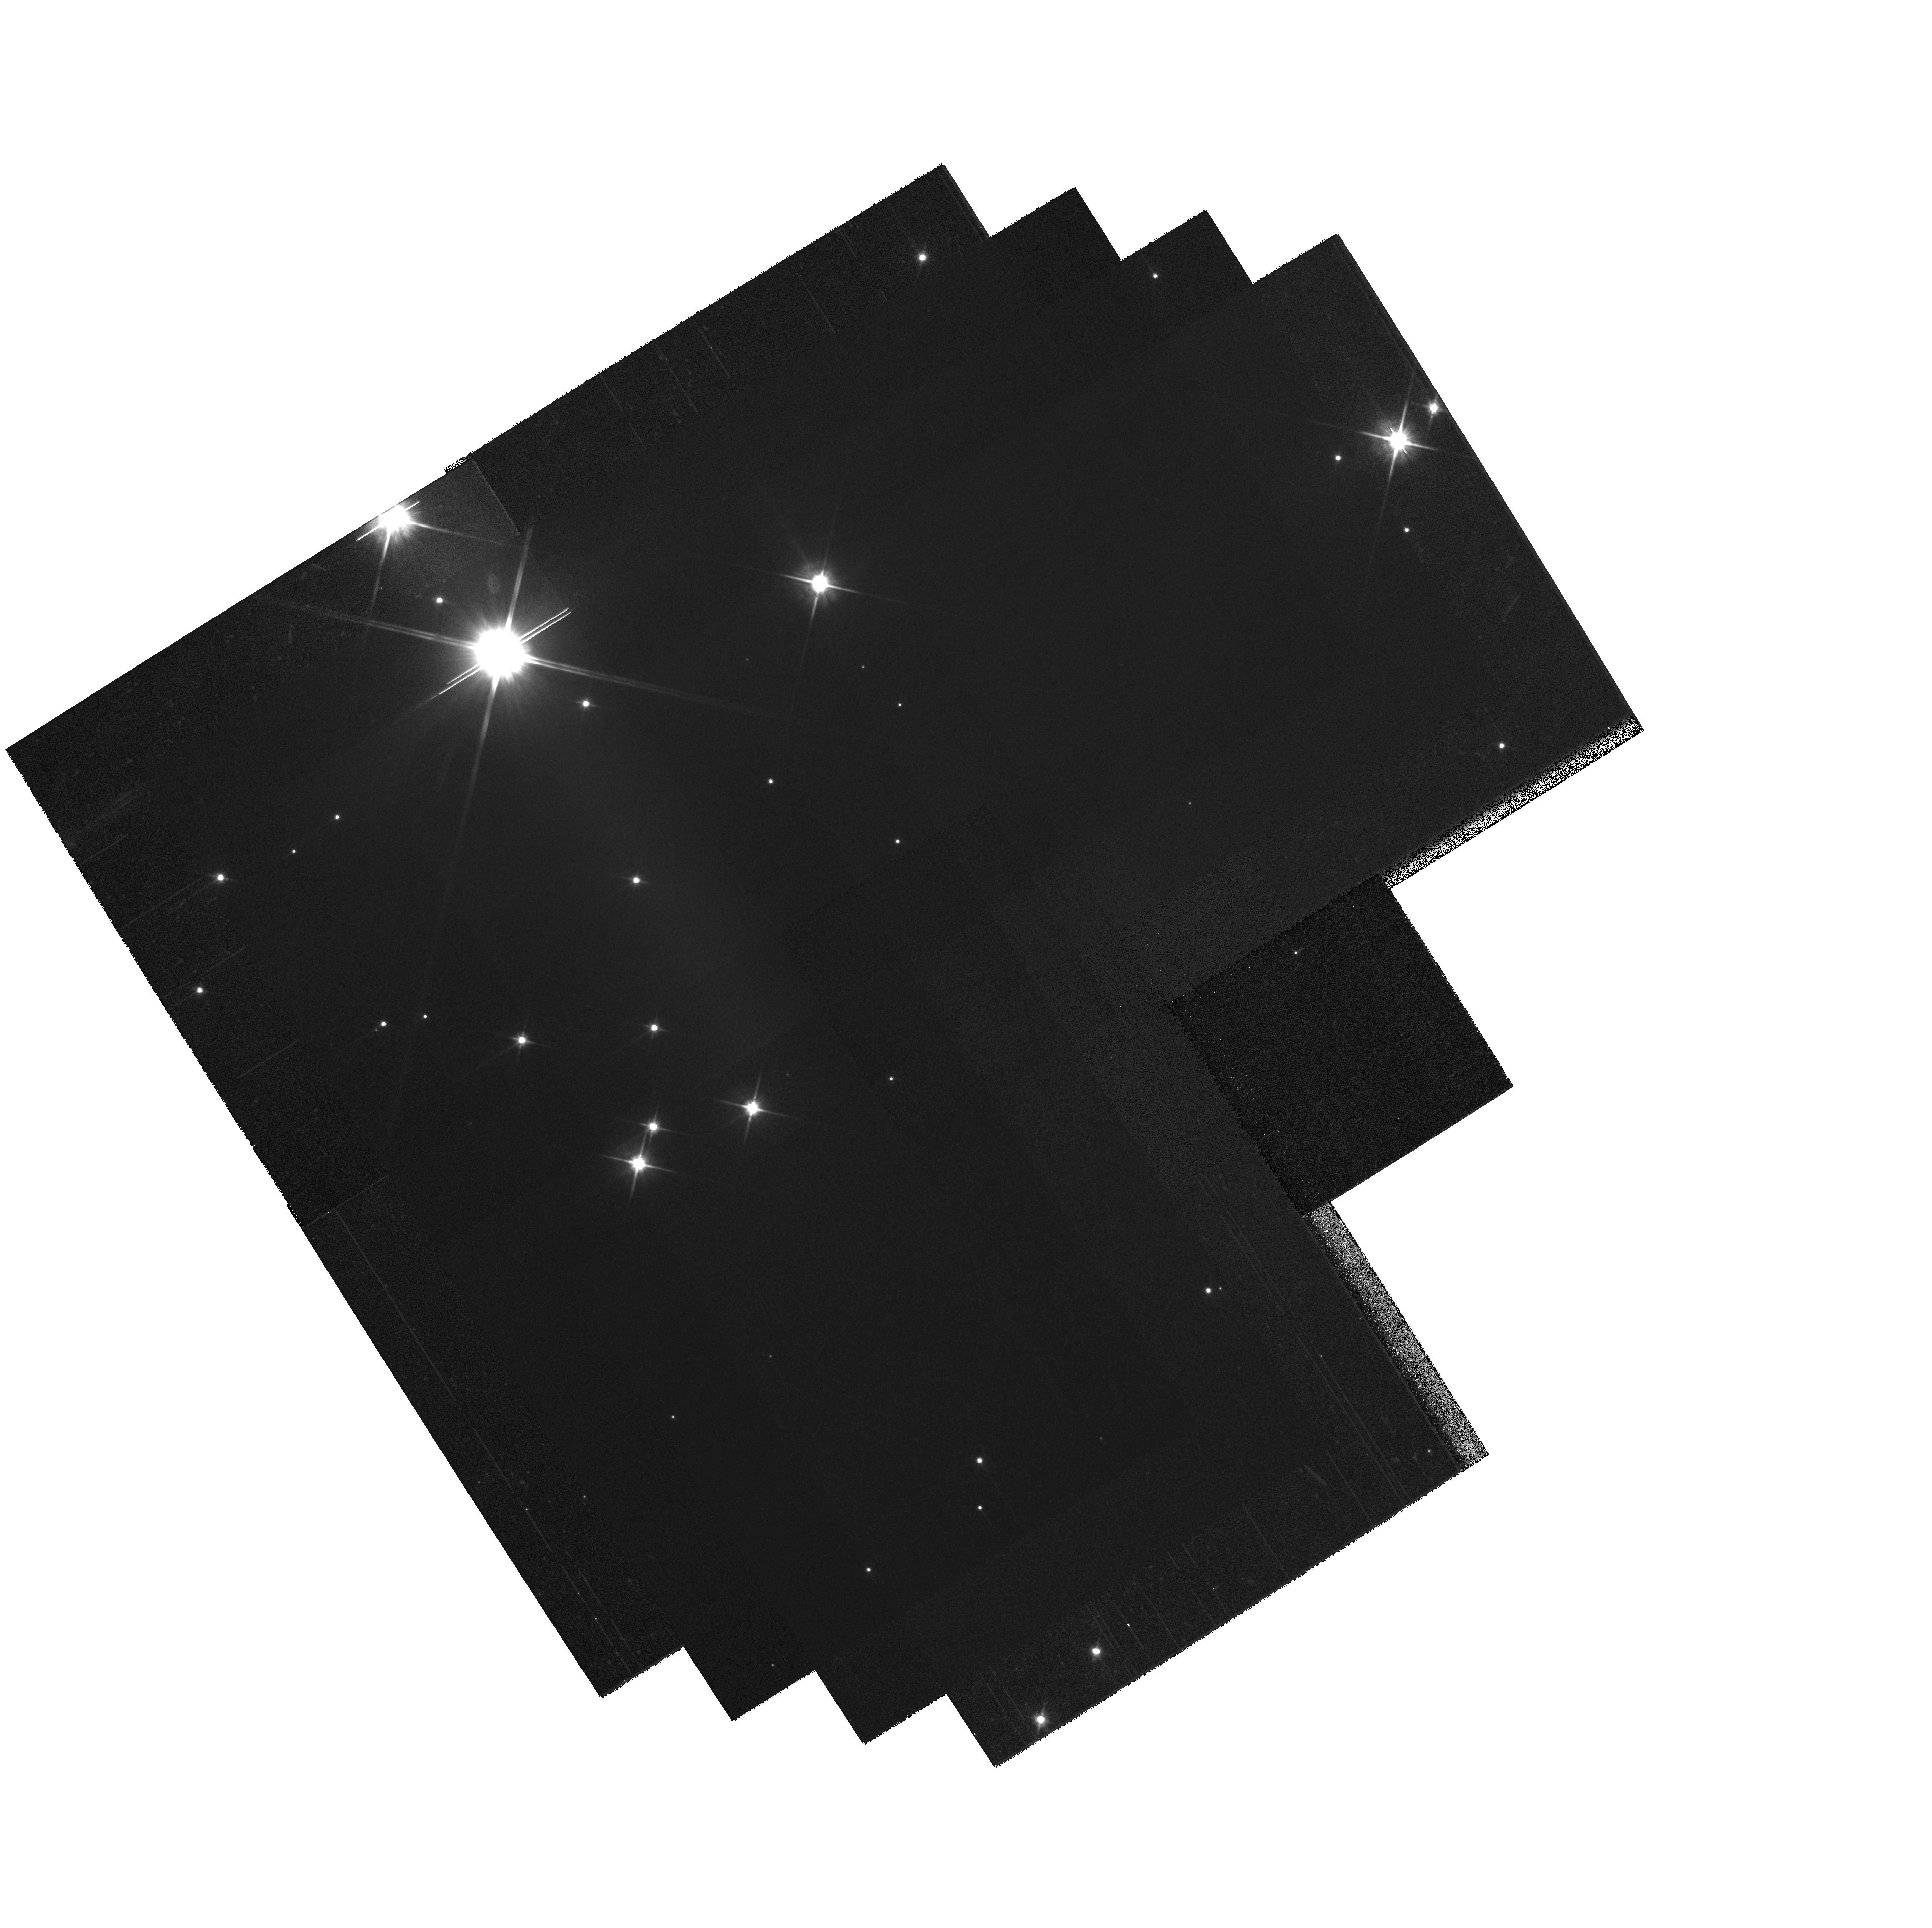
Target: IC348-26. Instrument: WFPC2/PC. Filter: F814W. Exposure: 5 min. Observation ID: hst_11544_26_wfpc2_pc_f814w_ub0k26

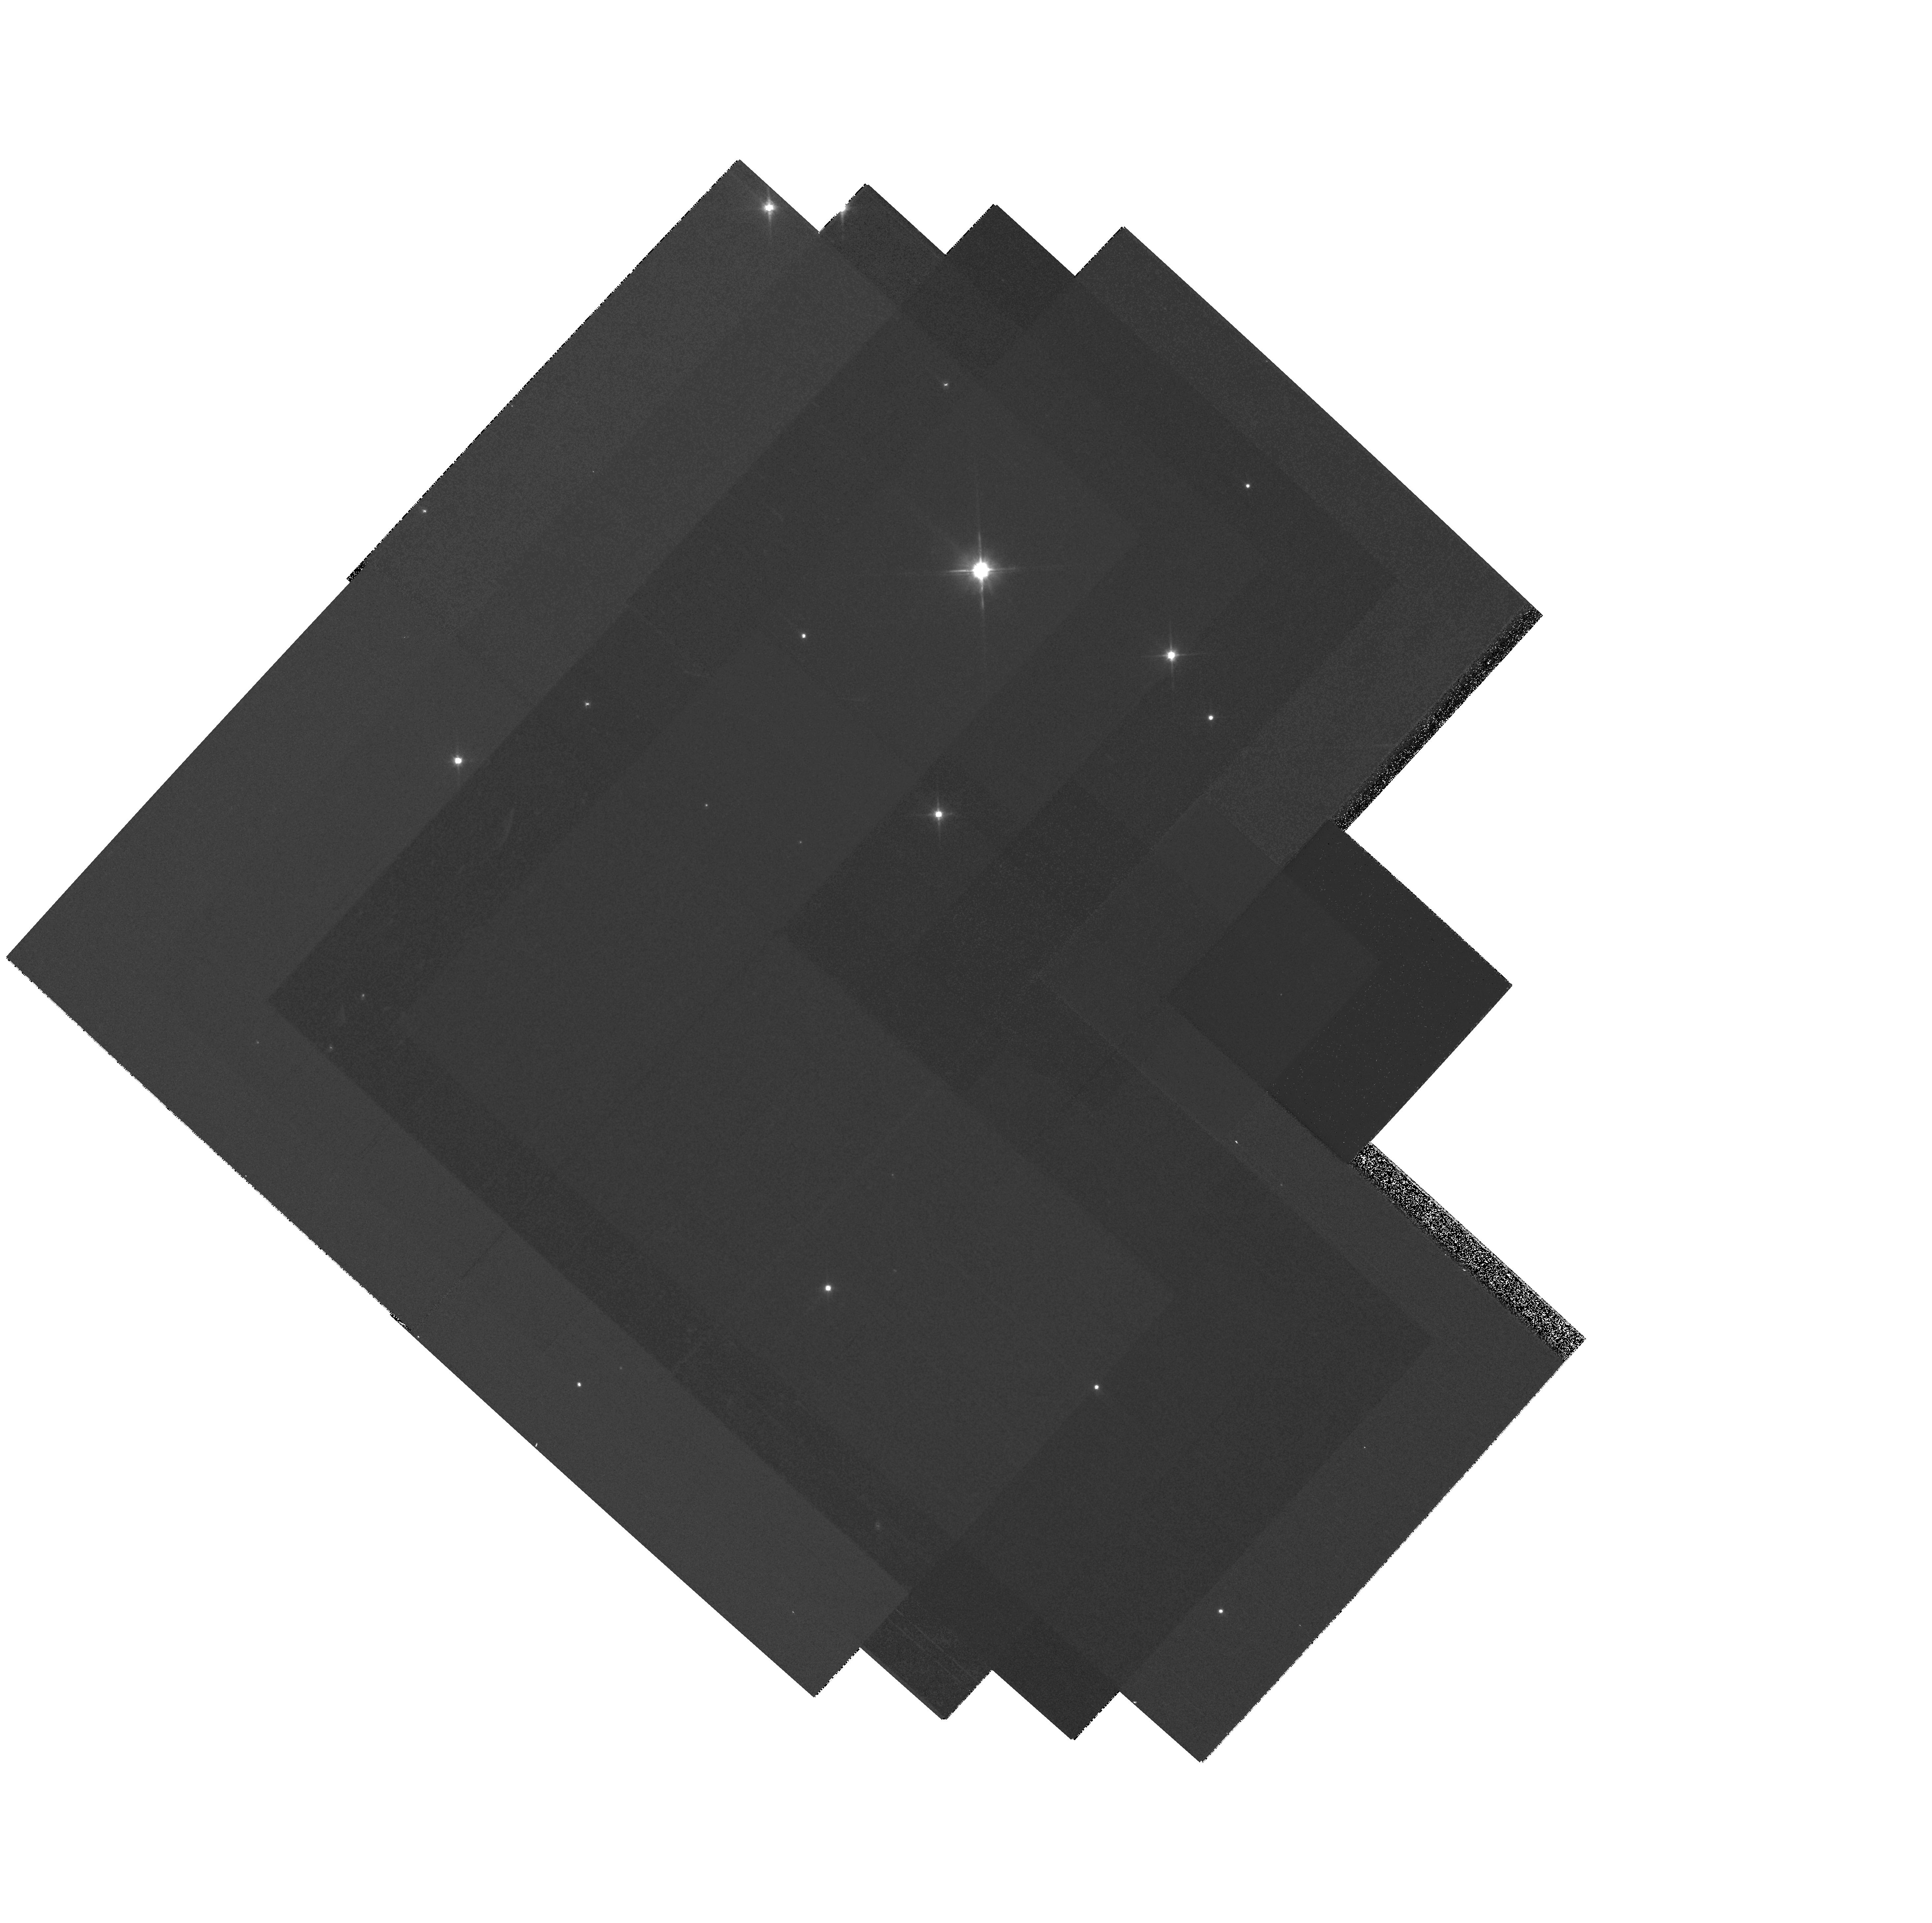
Target: IC348-10. Instrument: WFPC2/PC. Filter: F814W. Exposure: 5 min. Observation ID: hst_11544_10_wfpc2_pc_f814w_ub0k10

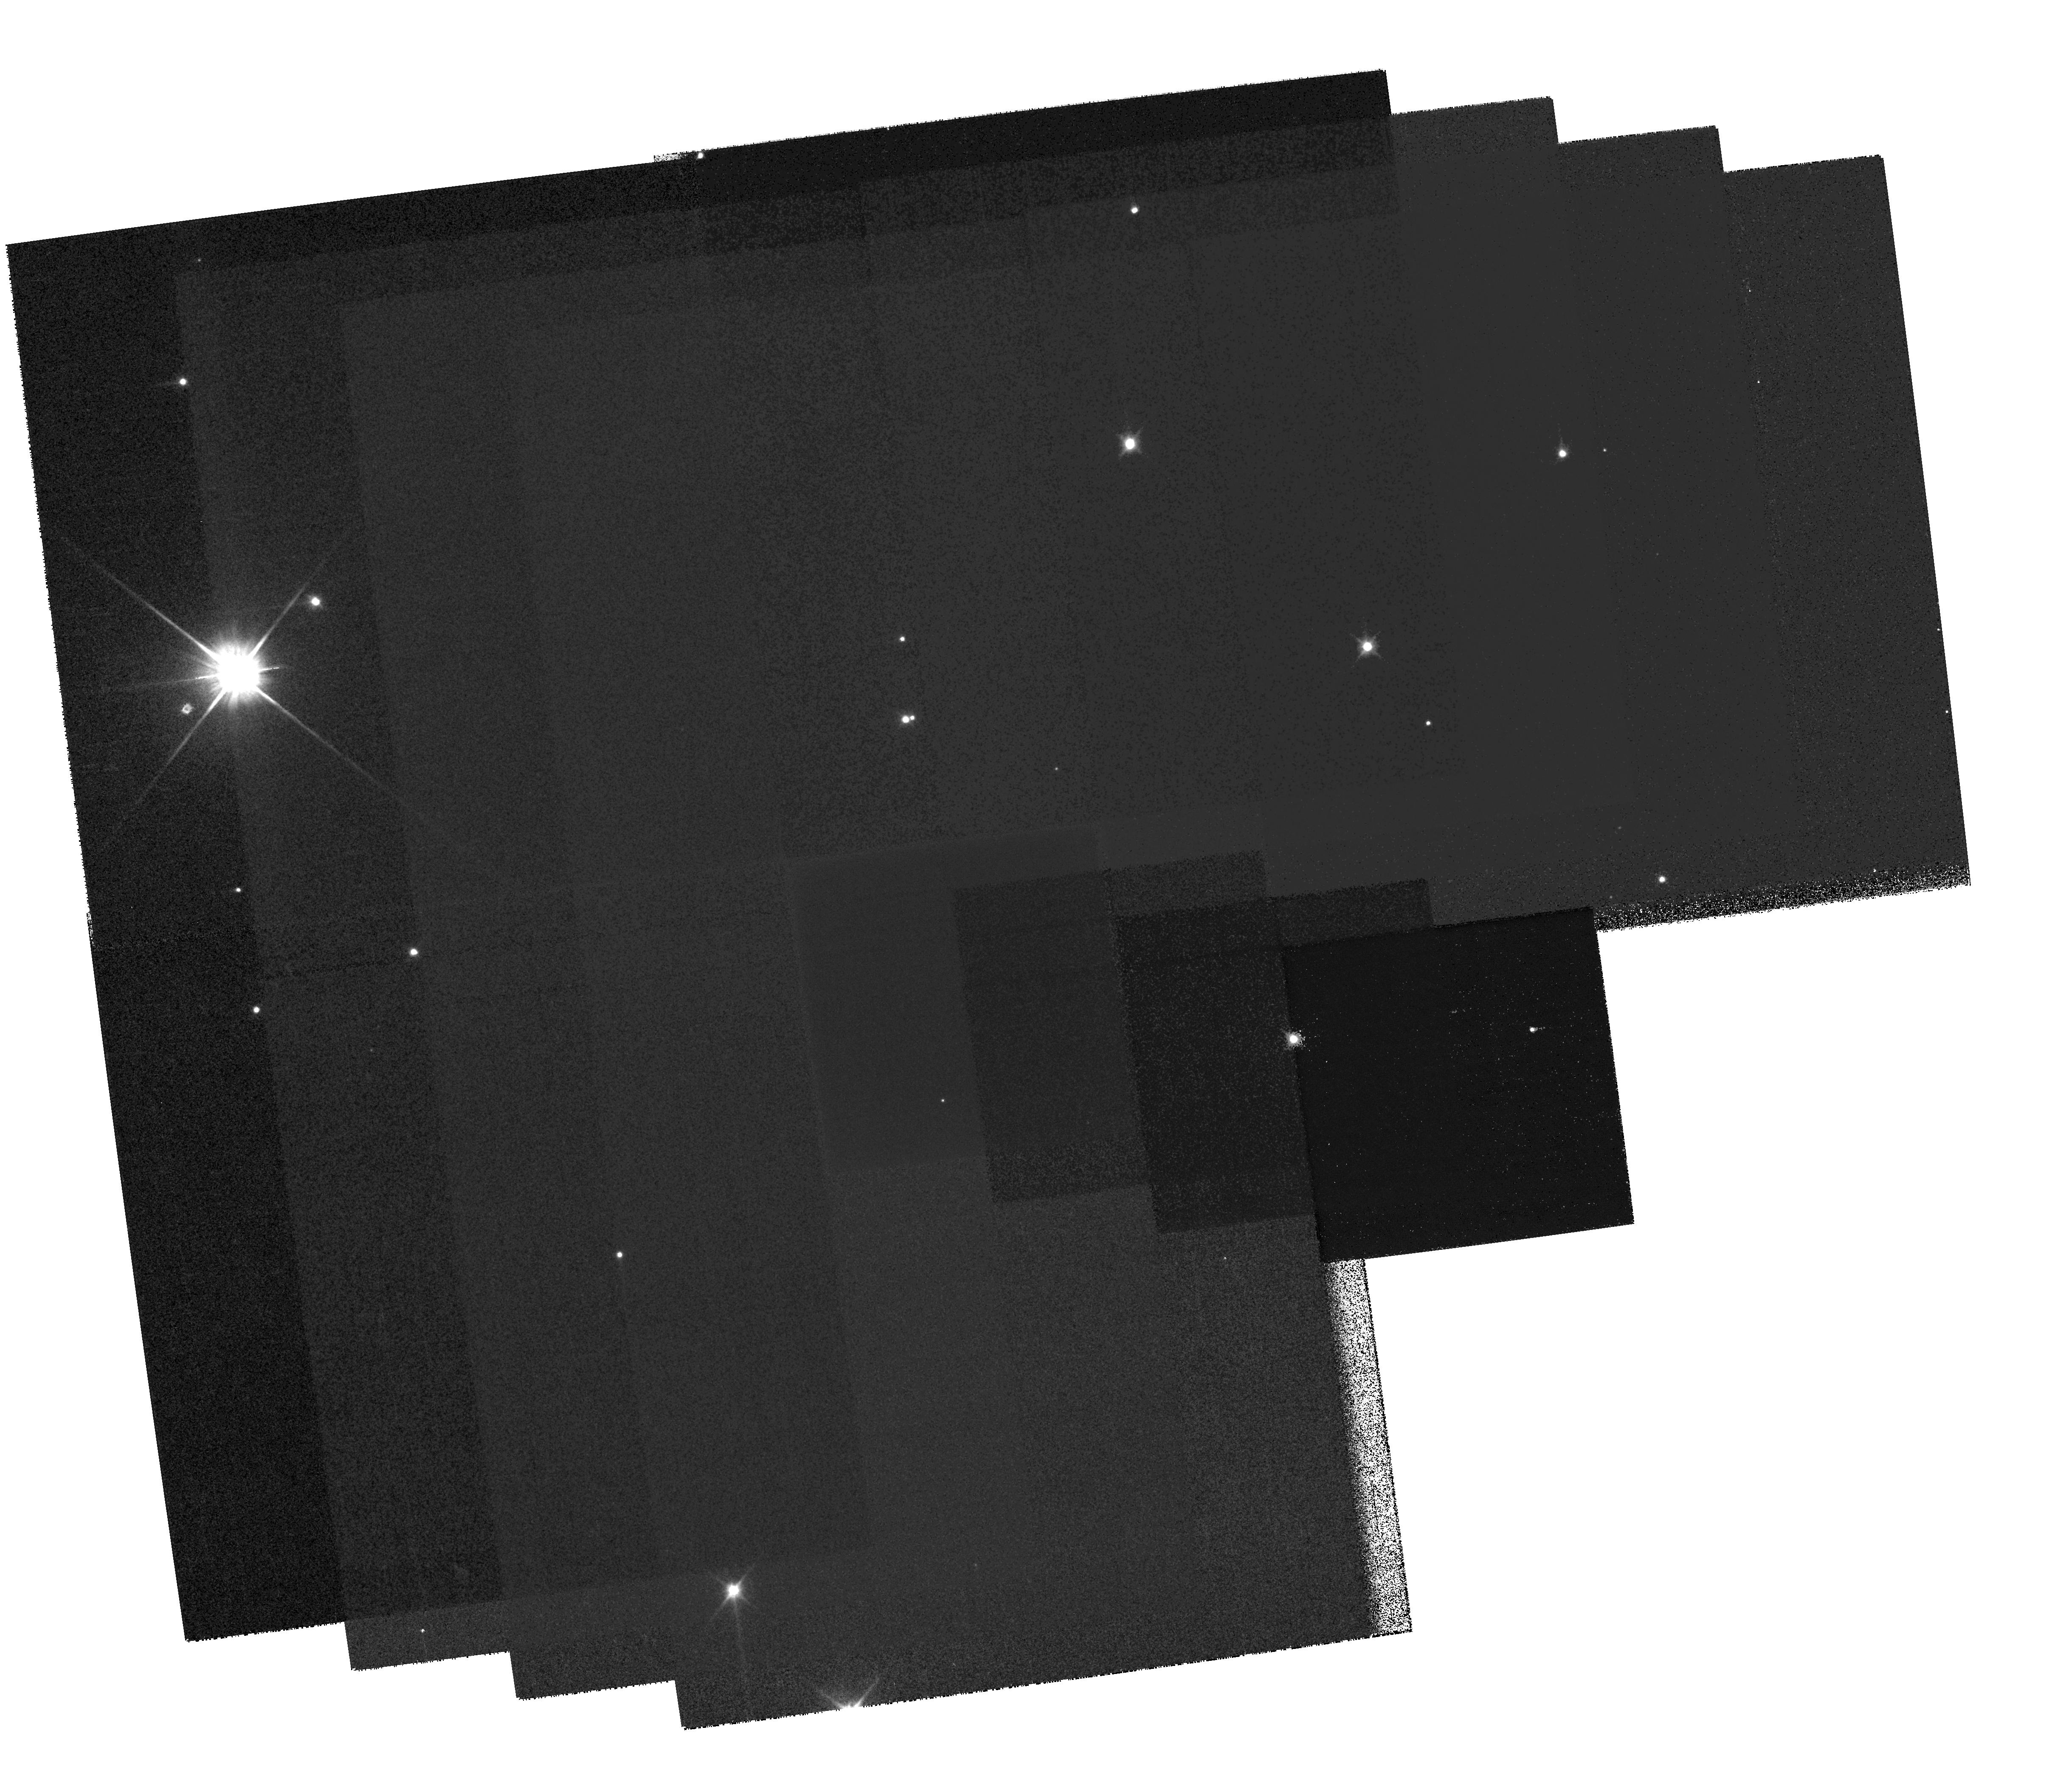
Target: IC348-16. Instrument: WFPC2/PC. Filter: F814W. Exposure: 5 min. Observation ID: hst_11544_16_wfpc2_pc_f814w_ub0k16

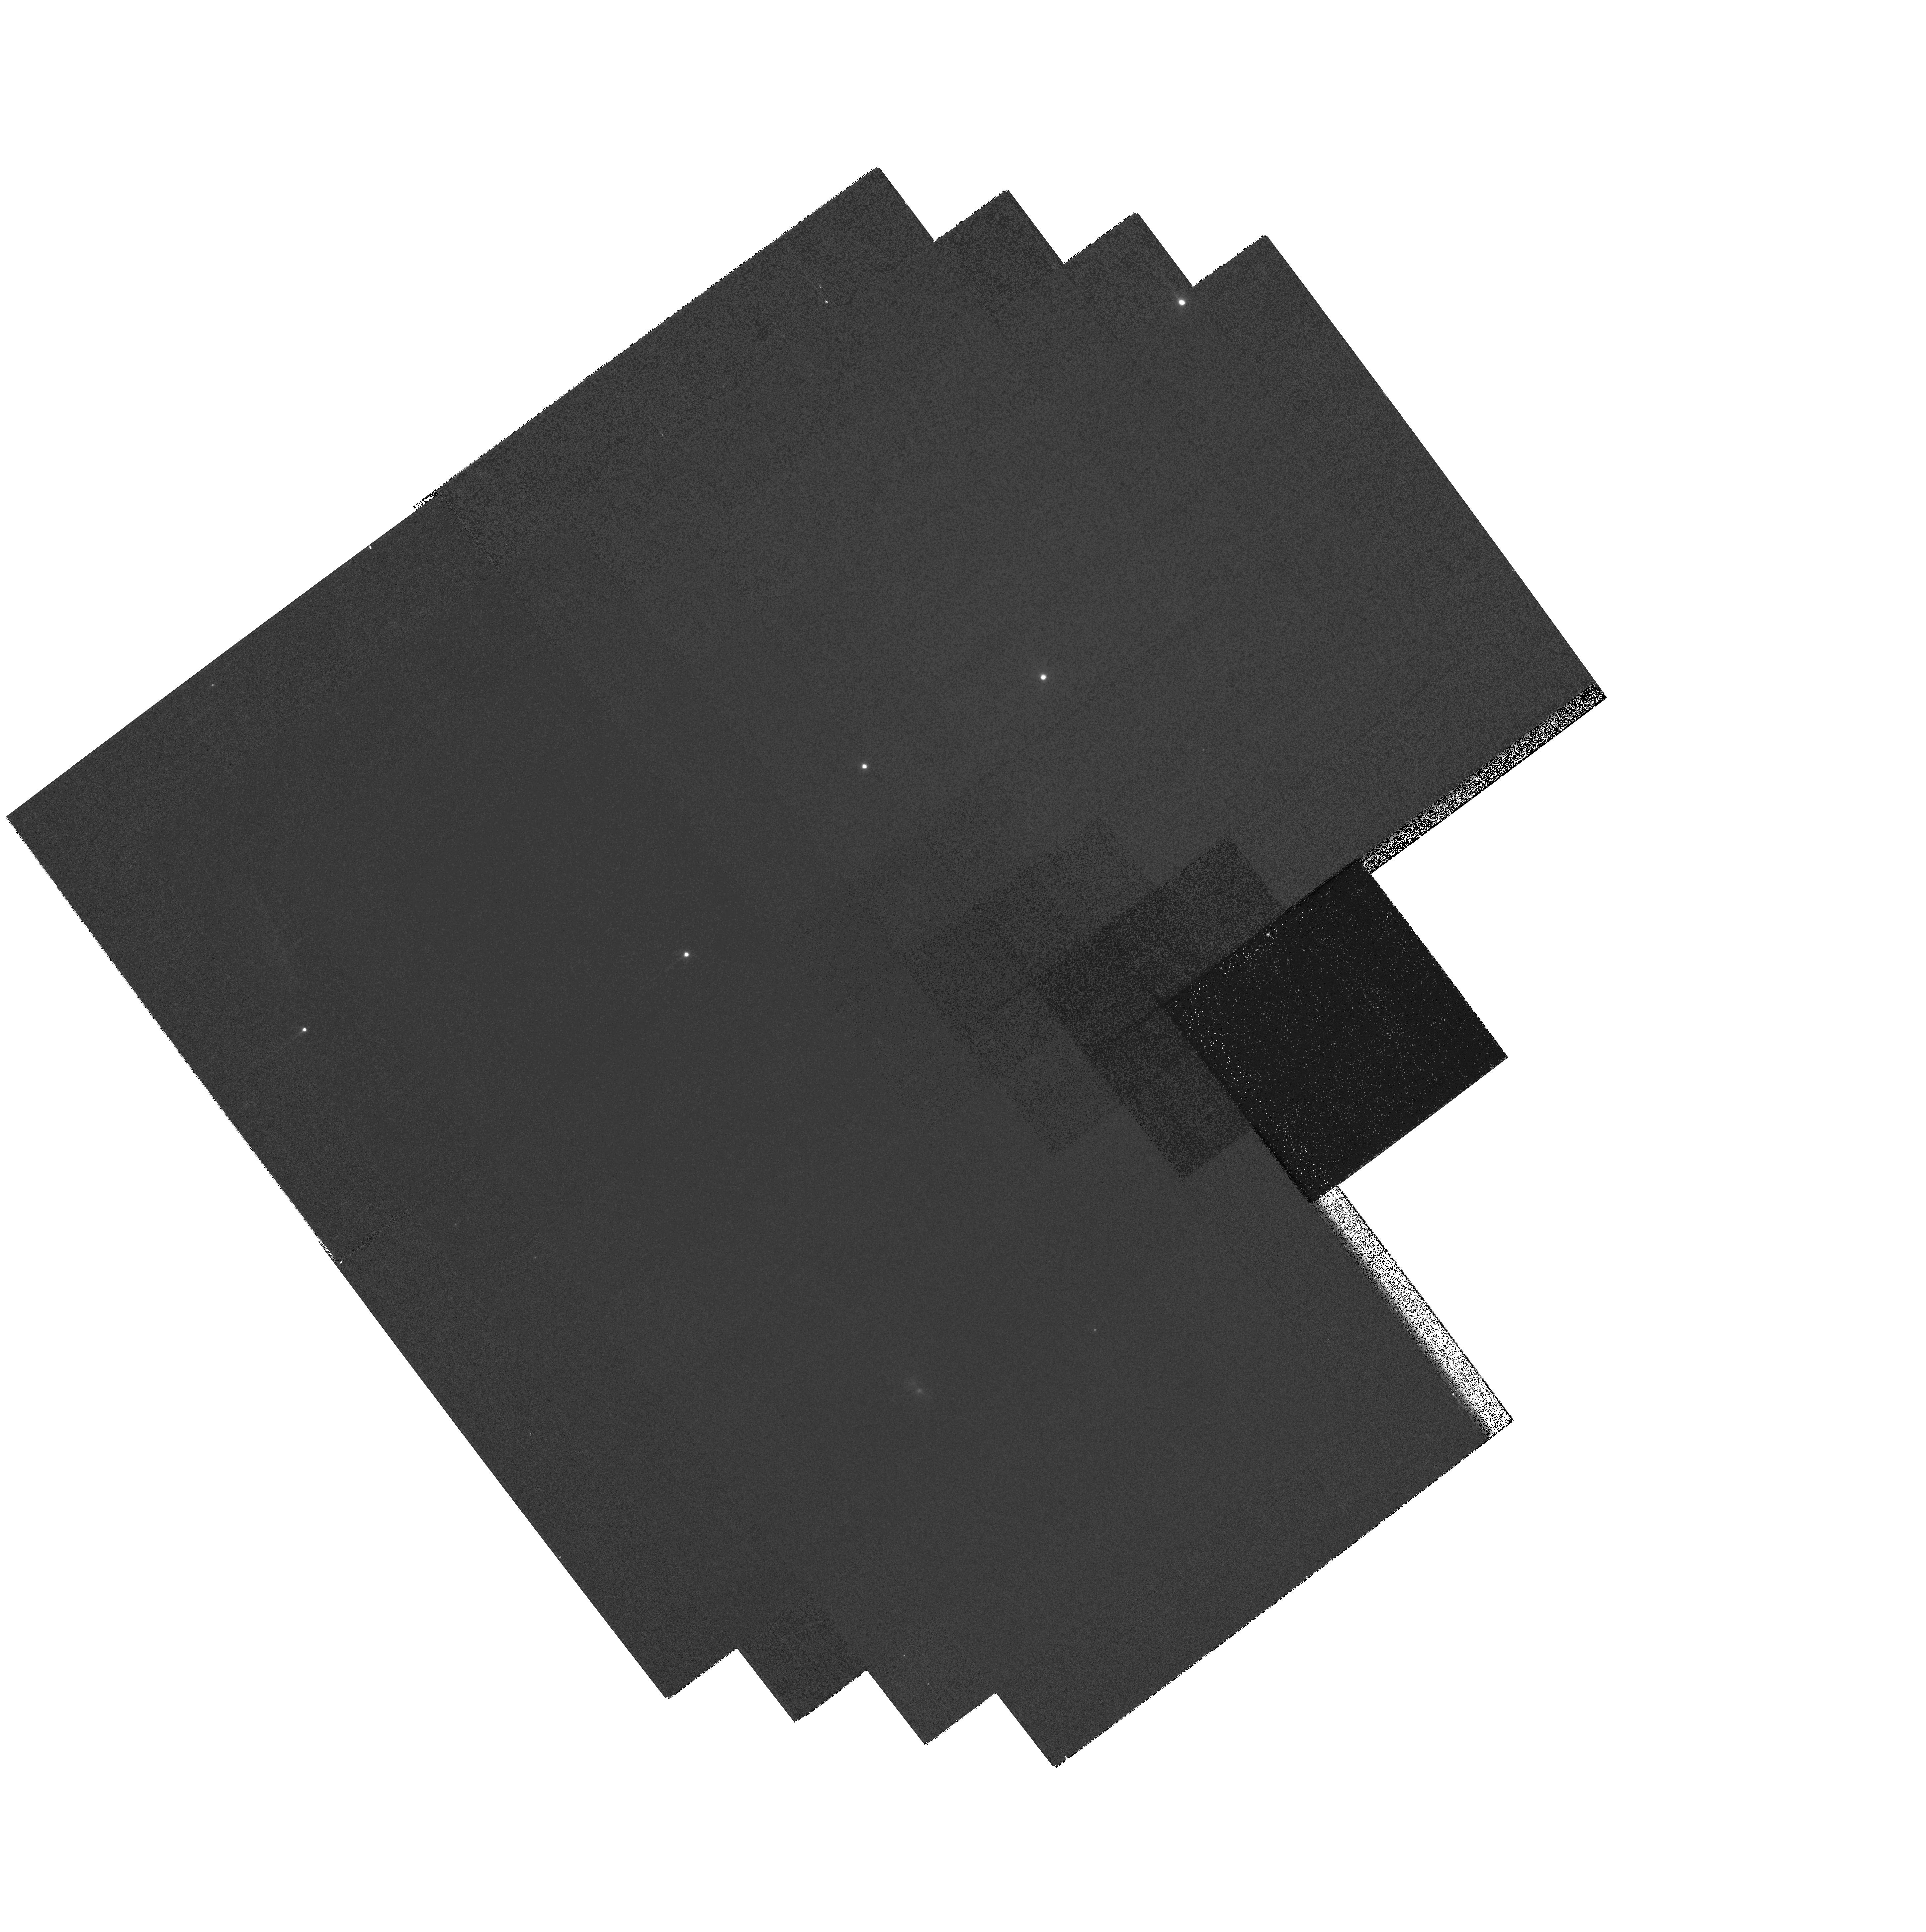
Target: IC348-18. Instrument: WFPC2/PC. Filter: F814W. Exposure: 5 min. Observation ID: hst_11544_18_wfpc2_pc_f814w_ub0k18

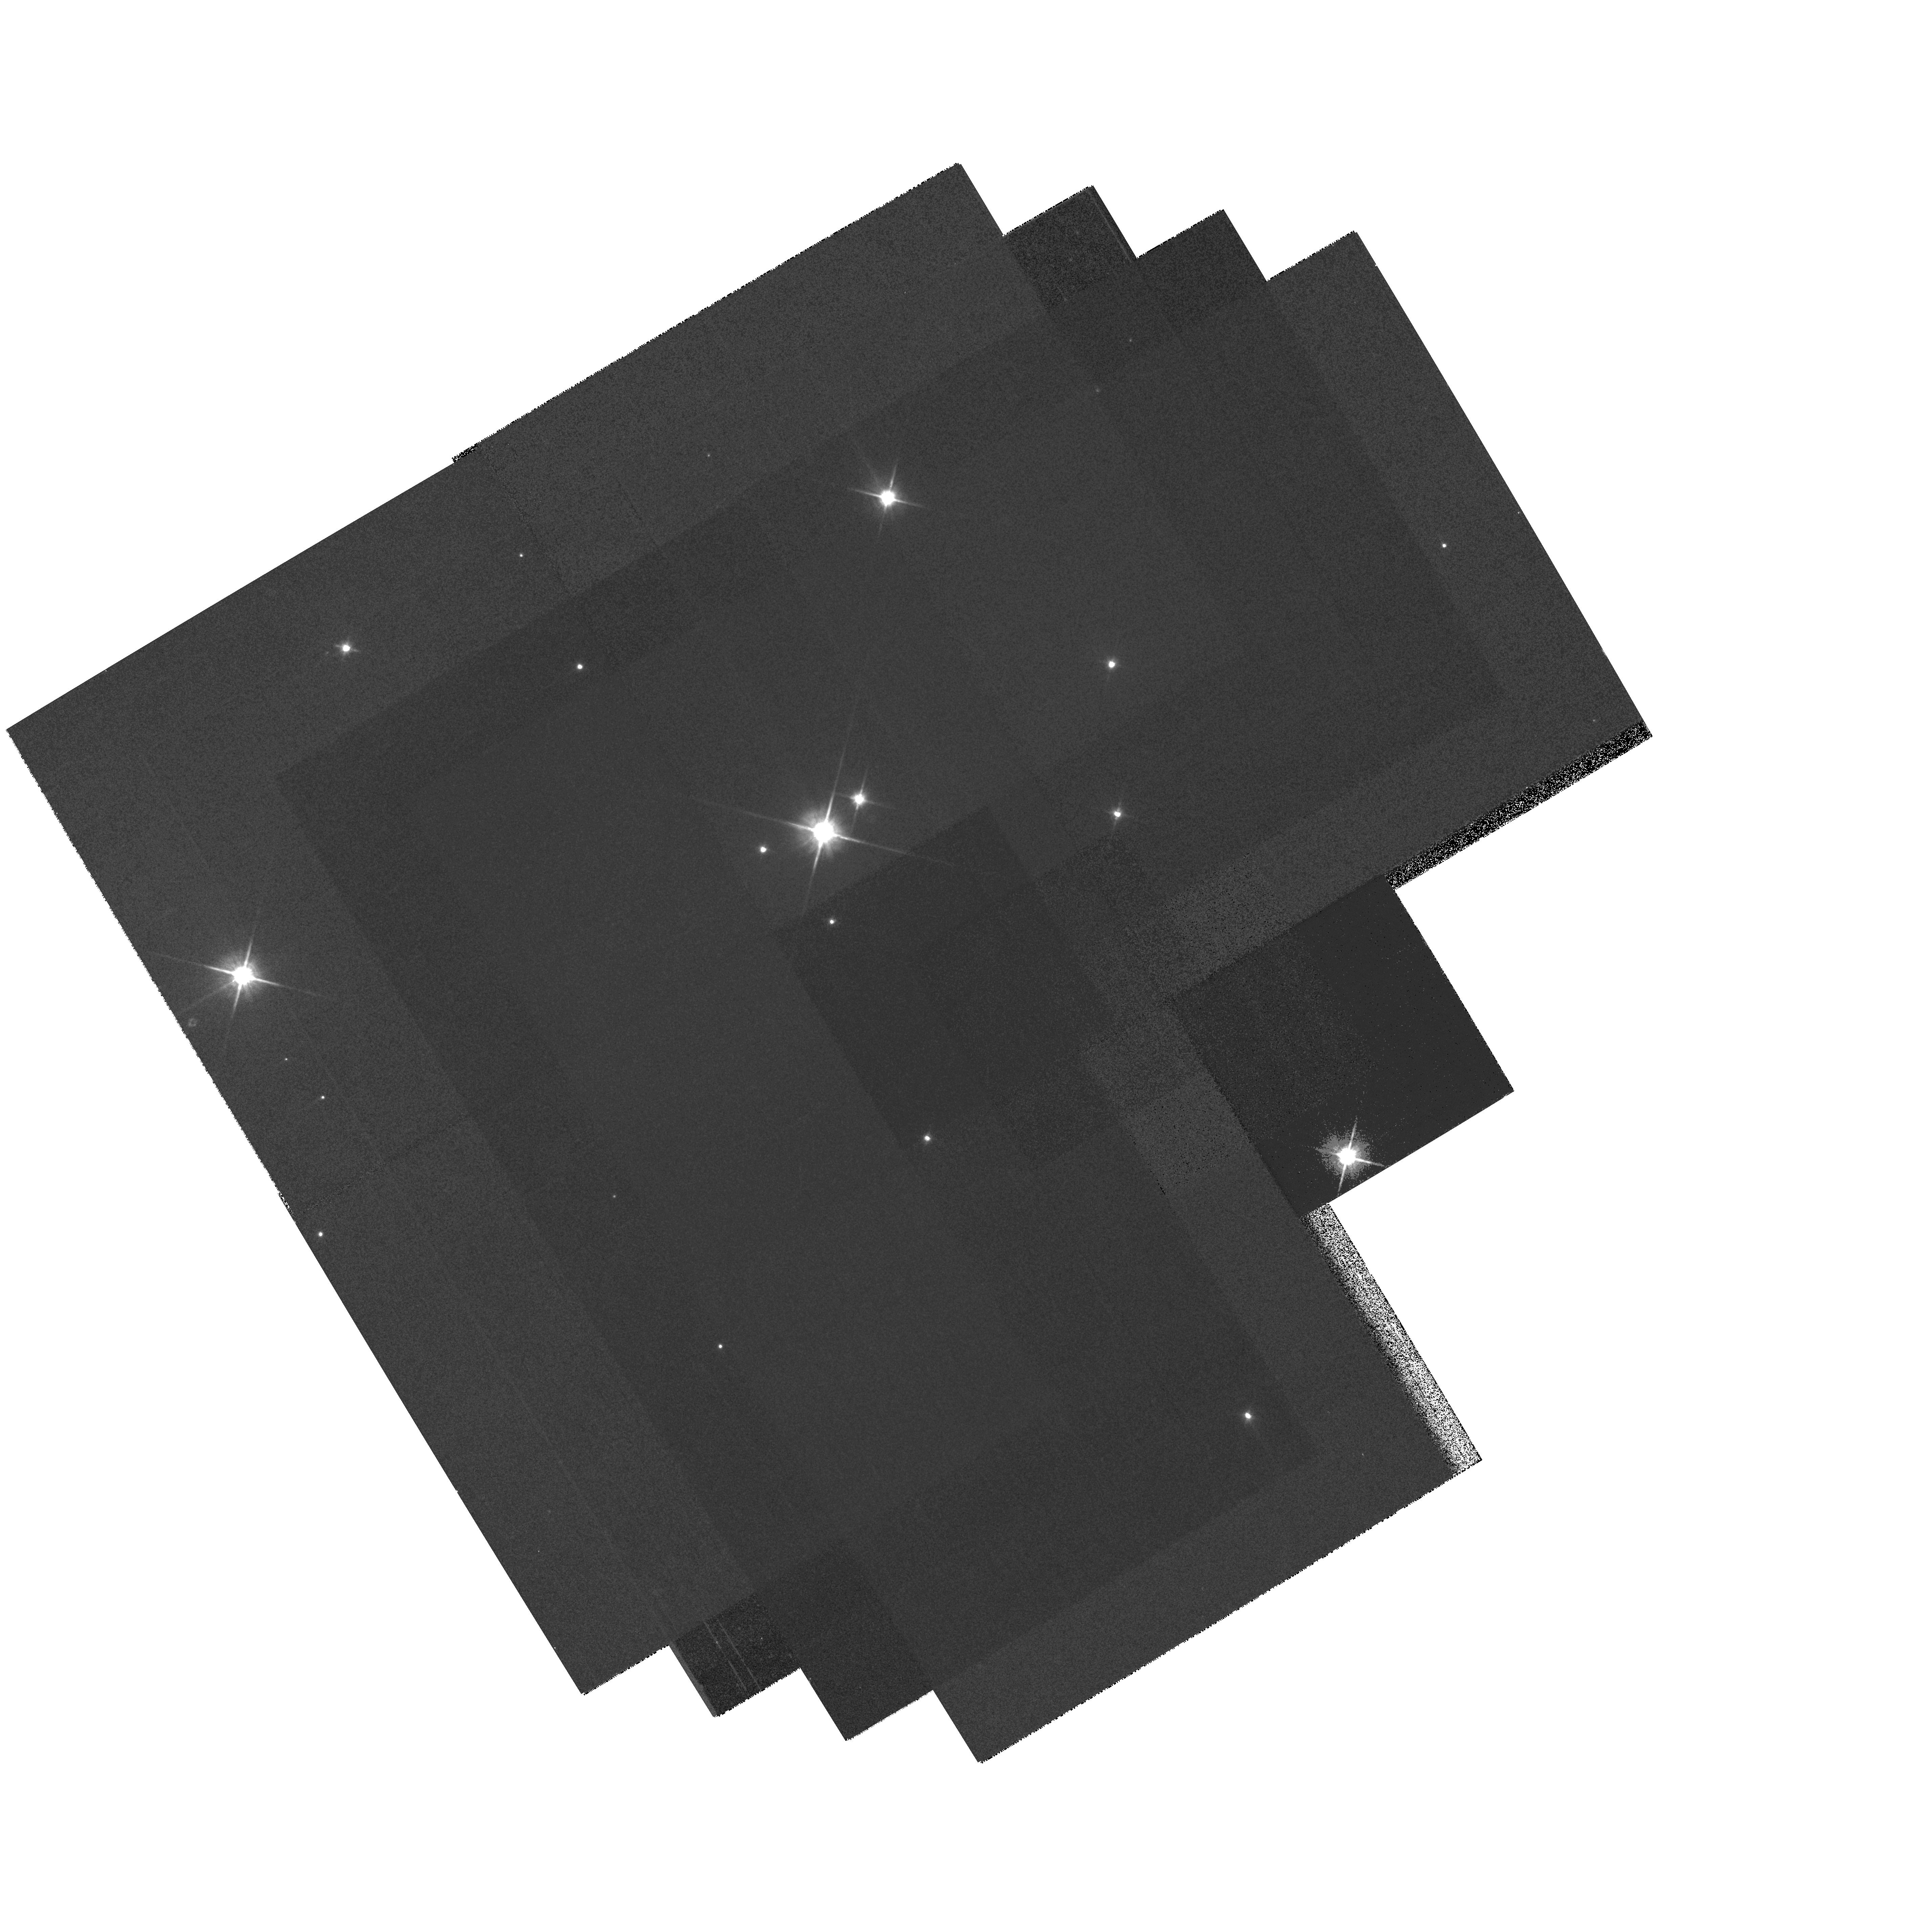
Target: IC348-4. Instrument: WFPC2/PC. Filter: F814W. Exposure: 5 min. Observation ID: hst_11544_04_wfpc2_pc_f814w_ub0k04

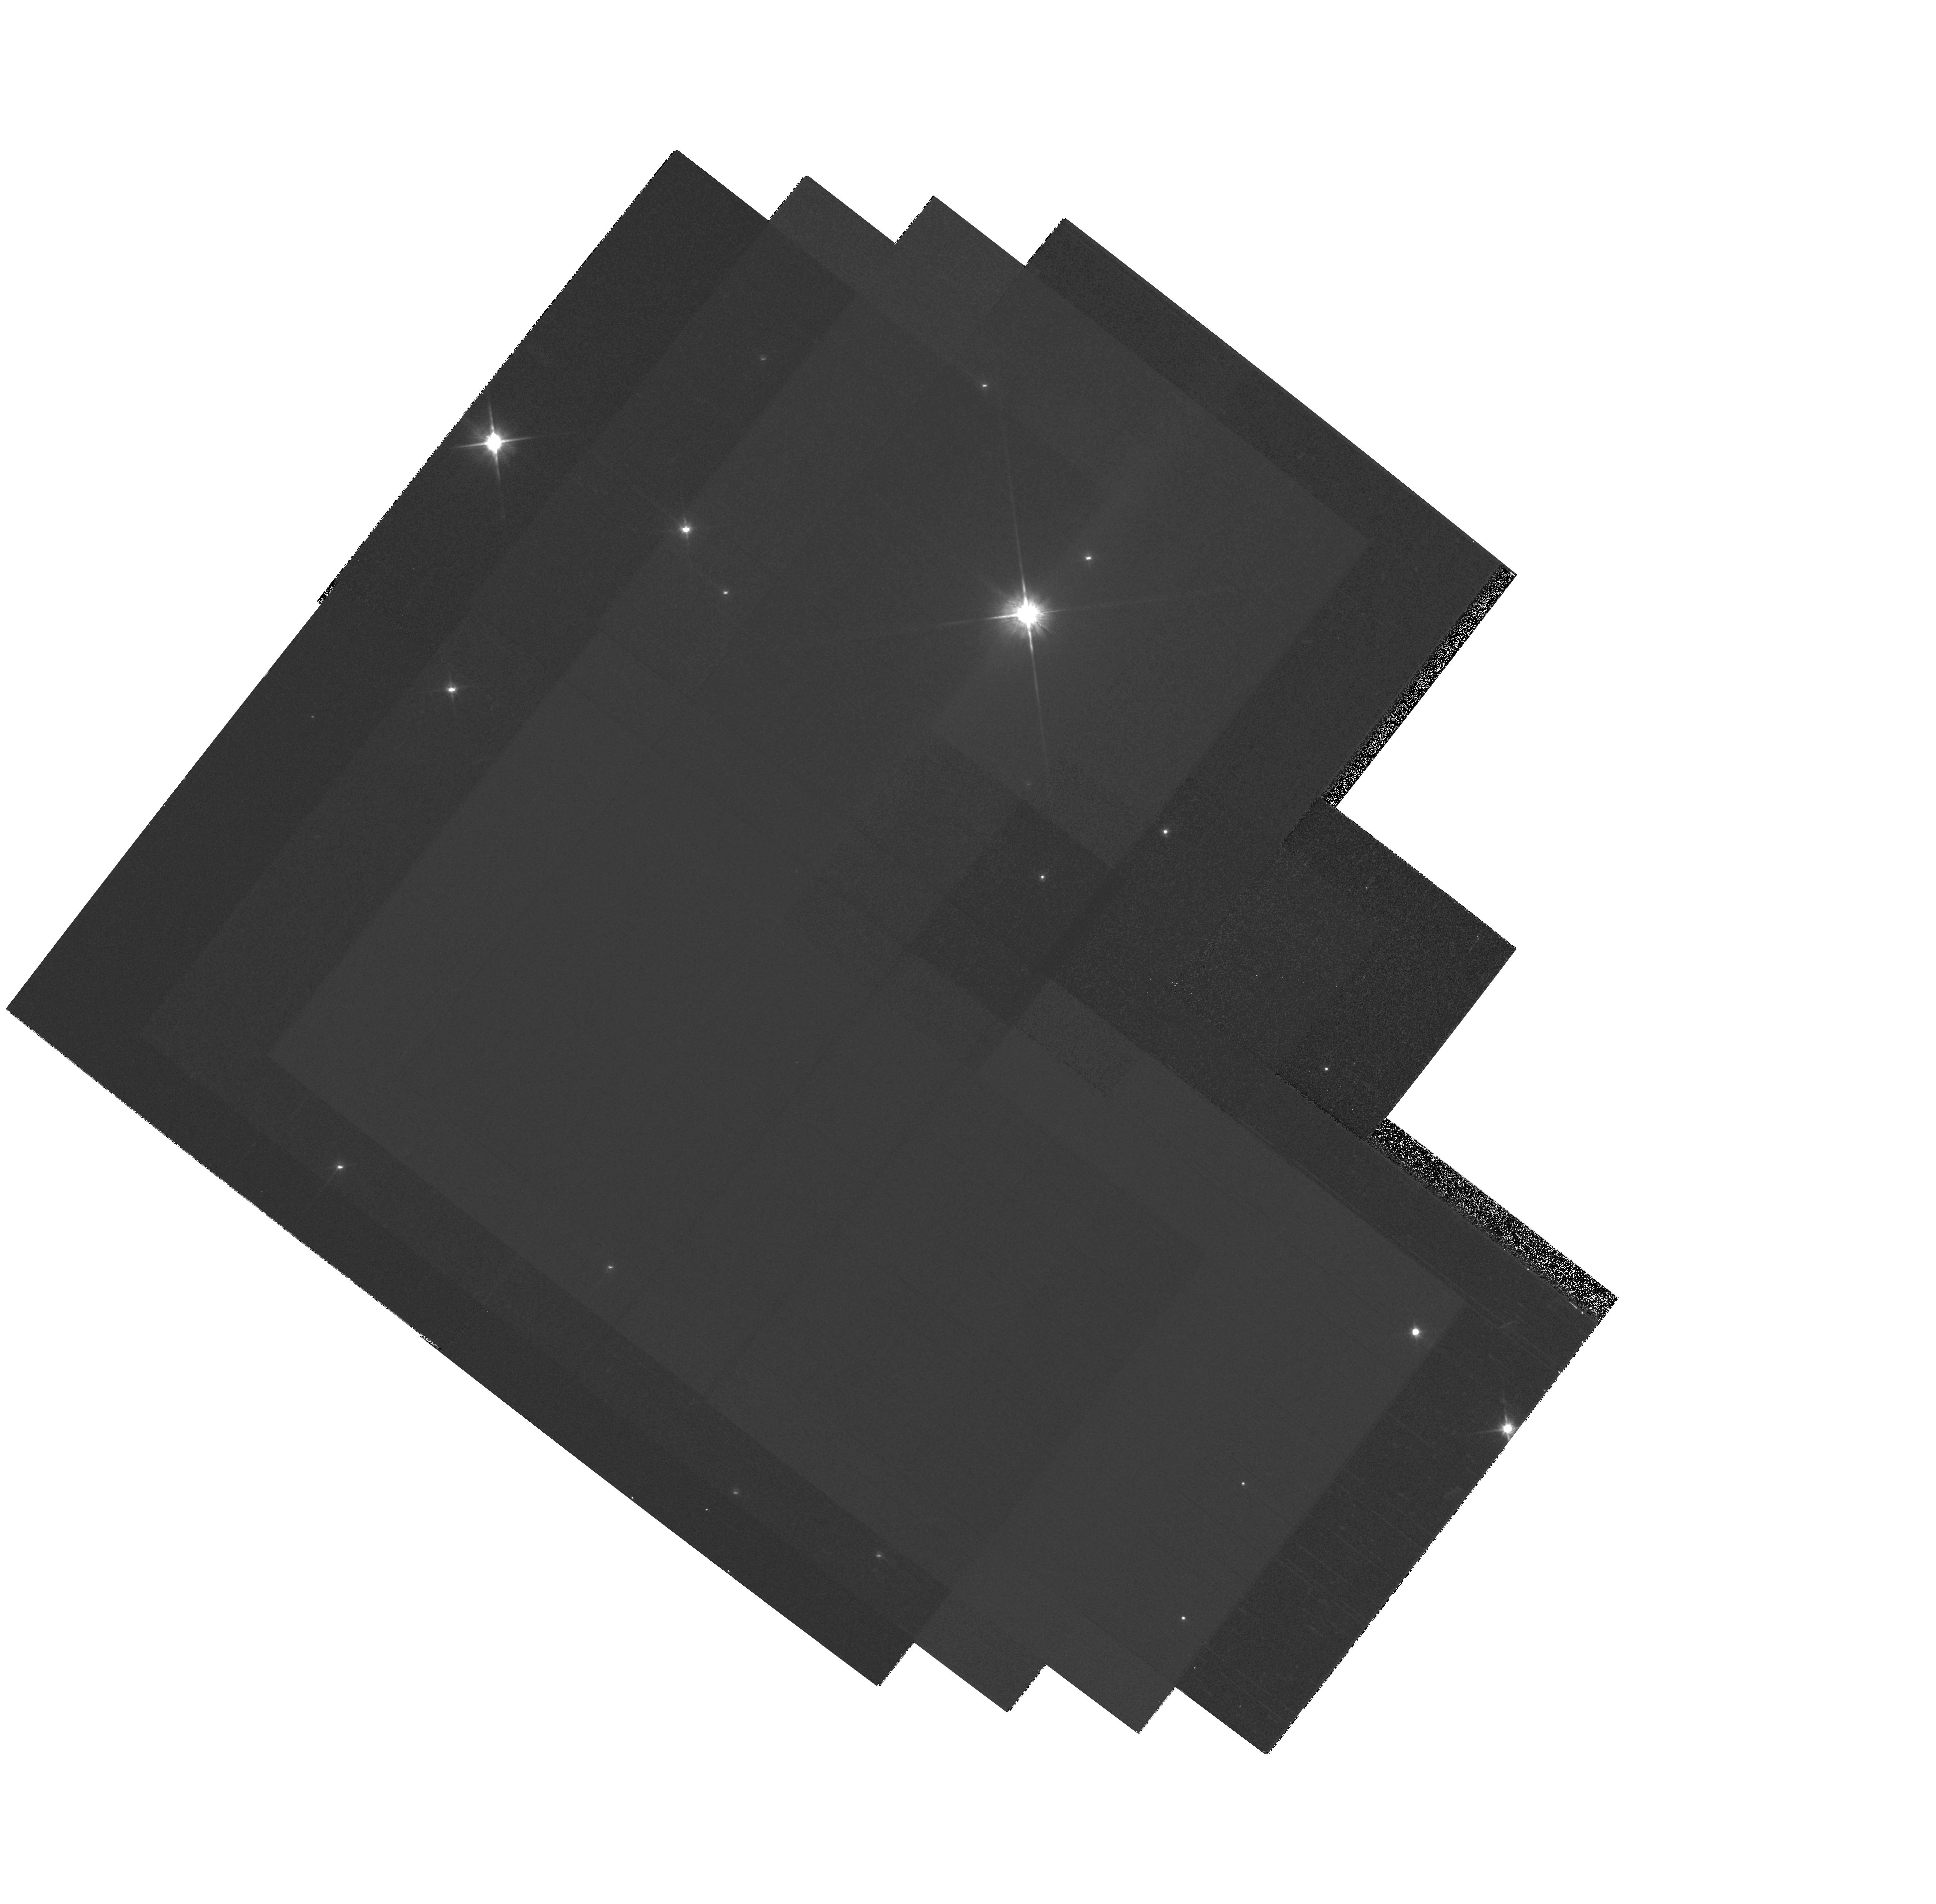
Target: IC348-11. Instrument: WFPC2/PC. Filter: F814W. Exposure: 5 min. Observation ID: hst_11544_11_wfpc2_pc_f814w_ub0k11

The Dynamical Legacy of Star Formation (PI: Kraus, Adam L.)

We propose to use WFPC2 to conduct a wide-field imaging survey of the young cluster IC348. This program, in combination with archival HST observations, will allow us to measure precise proper motions for individual cluster members, characterizing the intra-cluster velocity dispersion and directly studying the dynamical signatures of star formation and early cluster evolution. Our projected astrometric precision (~1 mas in each epoch) will allow us to calculate individual stellar velocities to unprecedented precision (<0.5 mas/yr; <1 km/s) and directly relate these velocities to observed spatial substructure within the cluster. This survey will also allow us to probe small-scale star formation physics by searching for high-velocity stars ejected from decaying multiple systems, expanding our knowledge of multiplicity in dense environments, and identifying new substellar and planetary-mass cluster members based on kinematic membership tests.